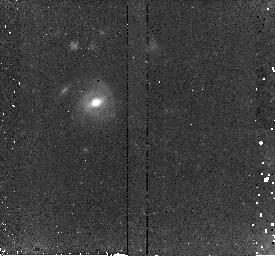
Target: SN150I-FIXED. Instrument: NICMOS/NIC2. Filter: F160W. Exposure: 45 min. Observation ID: n8wqi6030

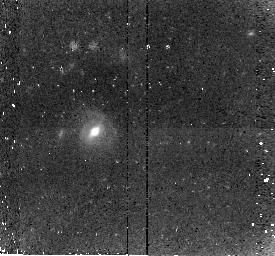
Target: SN150I-FIXEDA. Instrument: NICMOS/NIC2. Filter: F160W. Exposure: 45 min. Observation ID: n8wqir030

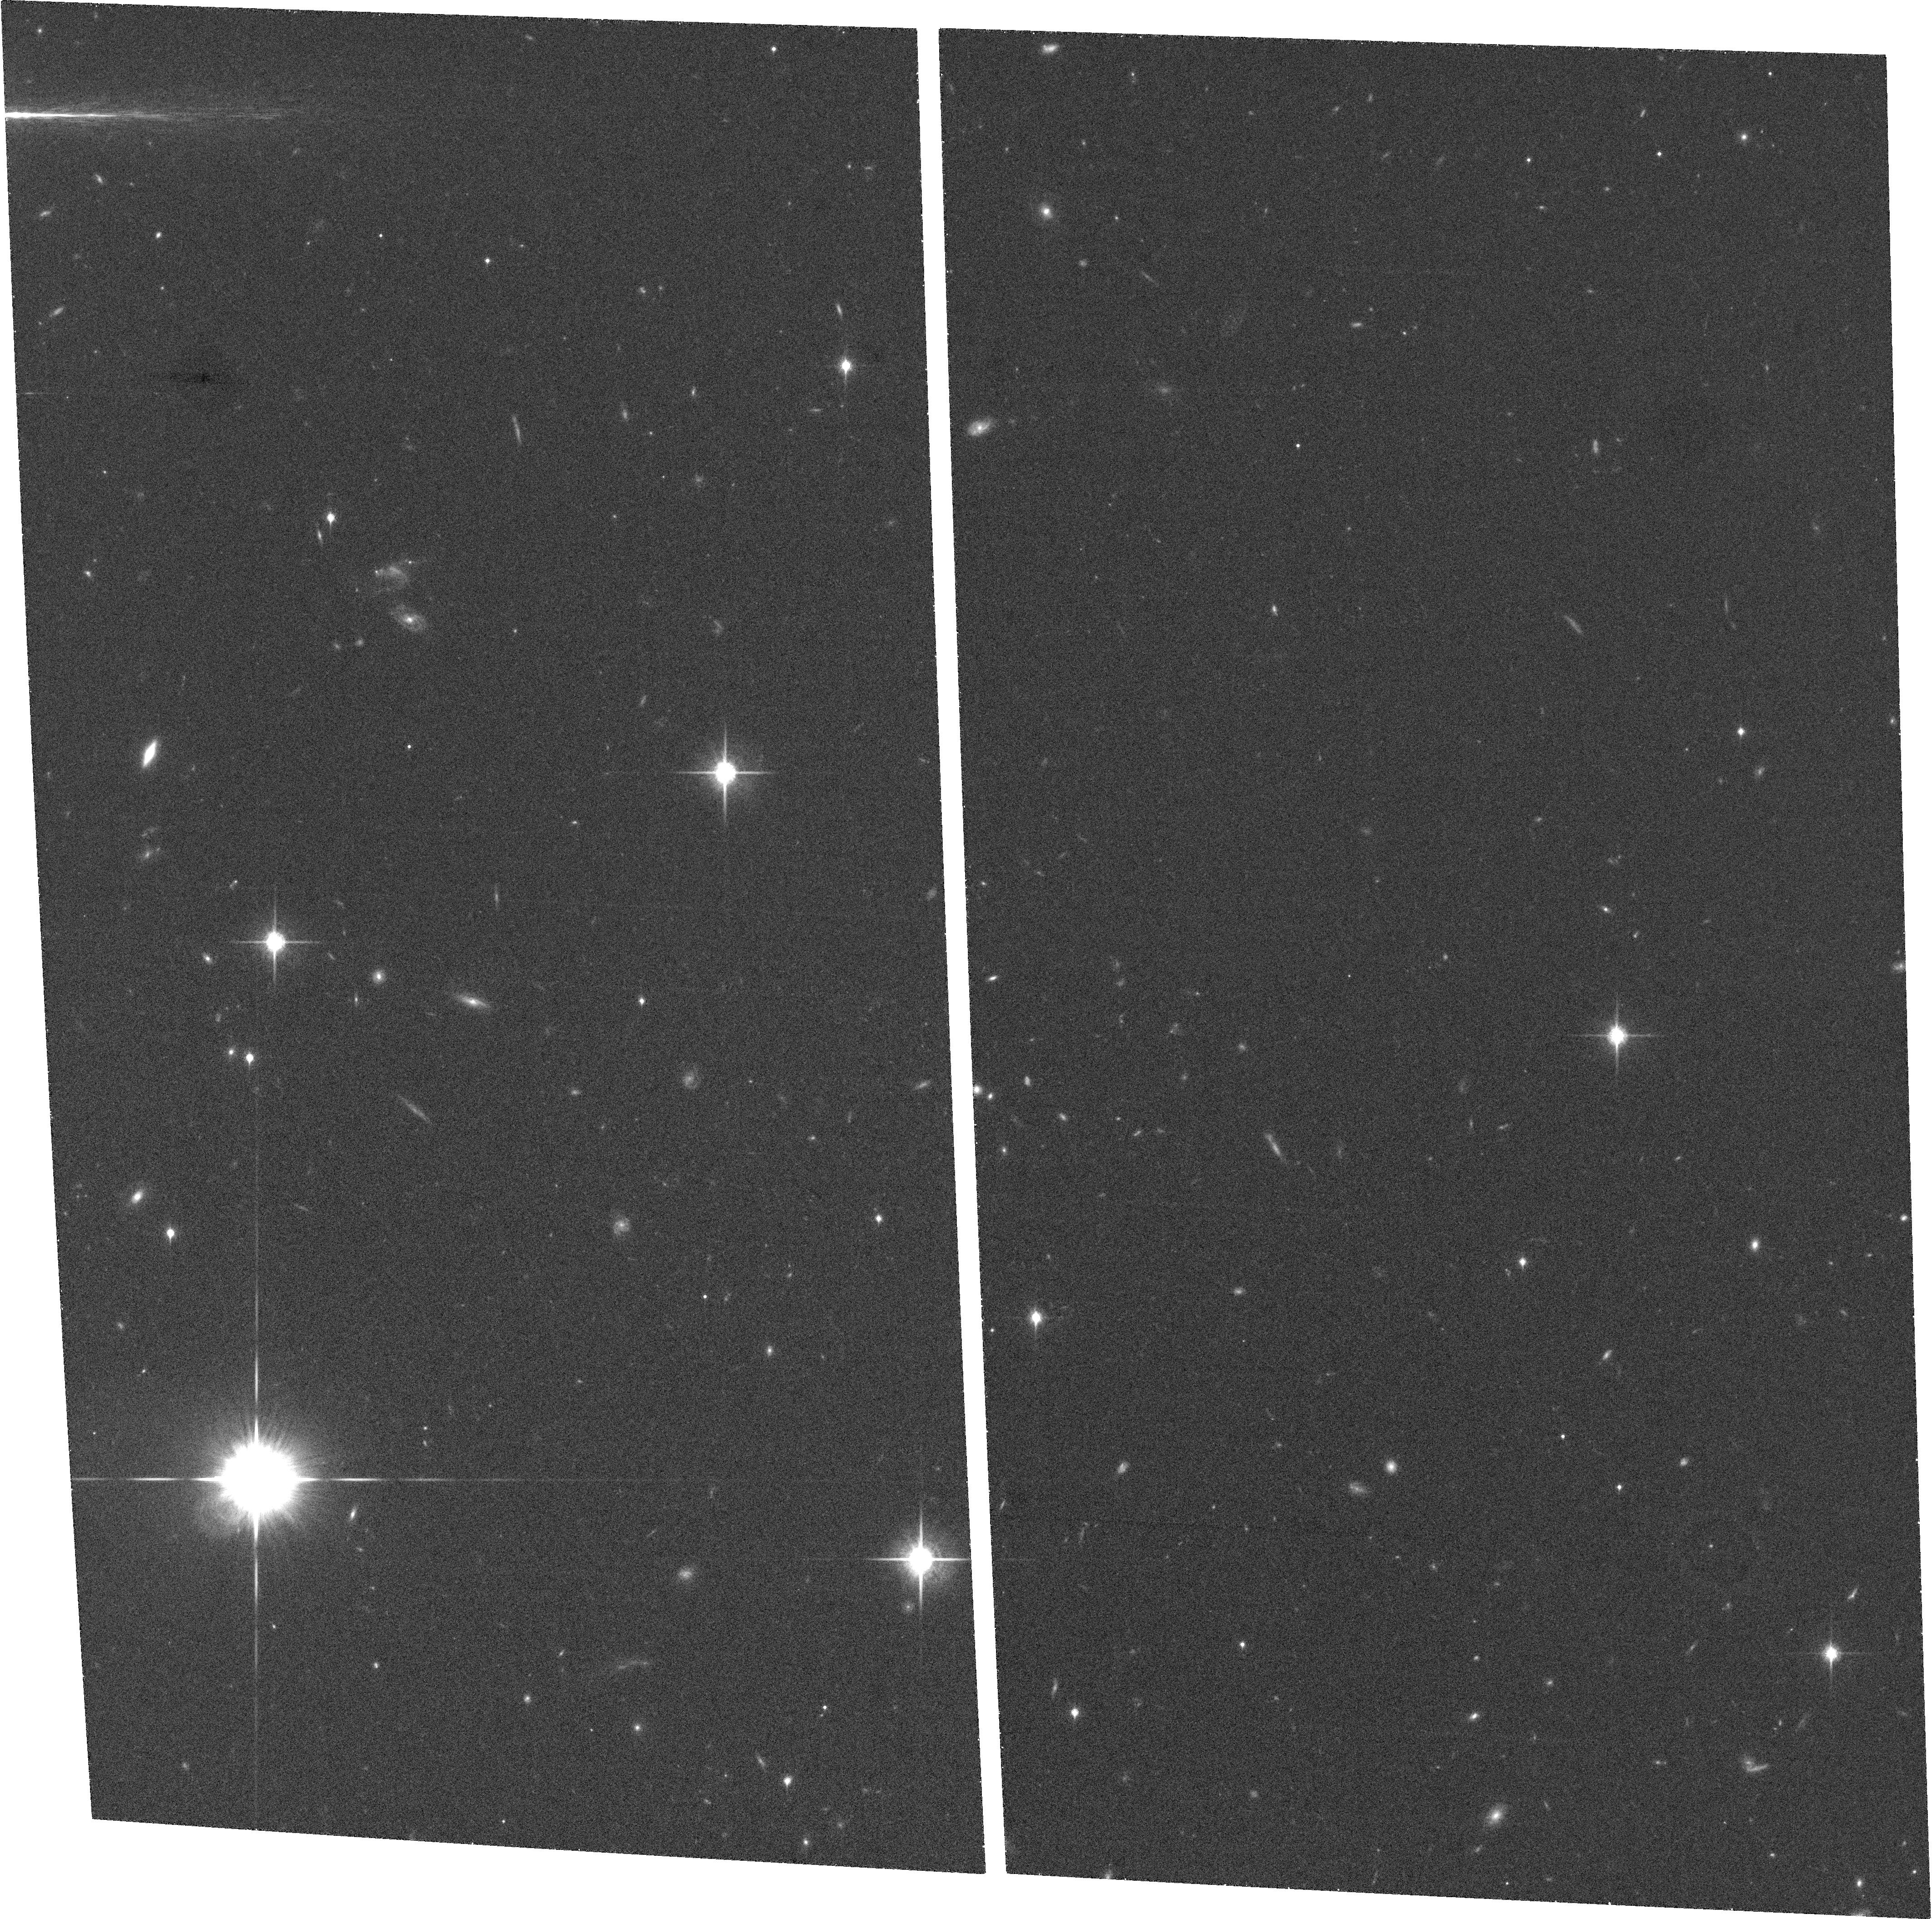
Target: HDF-NORTH-GOODS-TILE-TILT-13. Instrument: ACS/WFC. Filter: F850LP. Exposure: 27 min. Observation ID: hst_9727_53_acs_wfc_f850lp_j8wq53

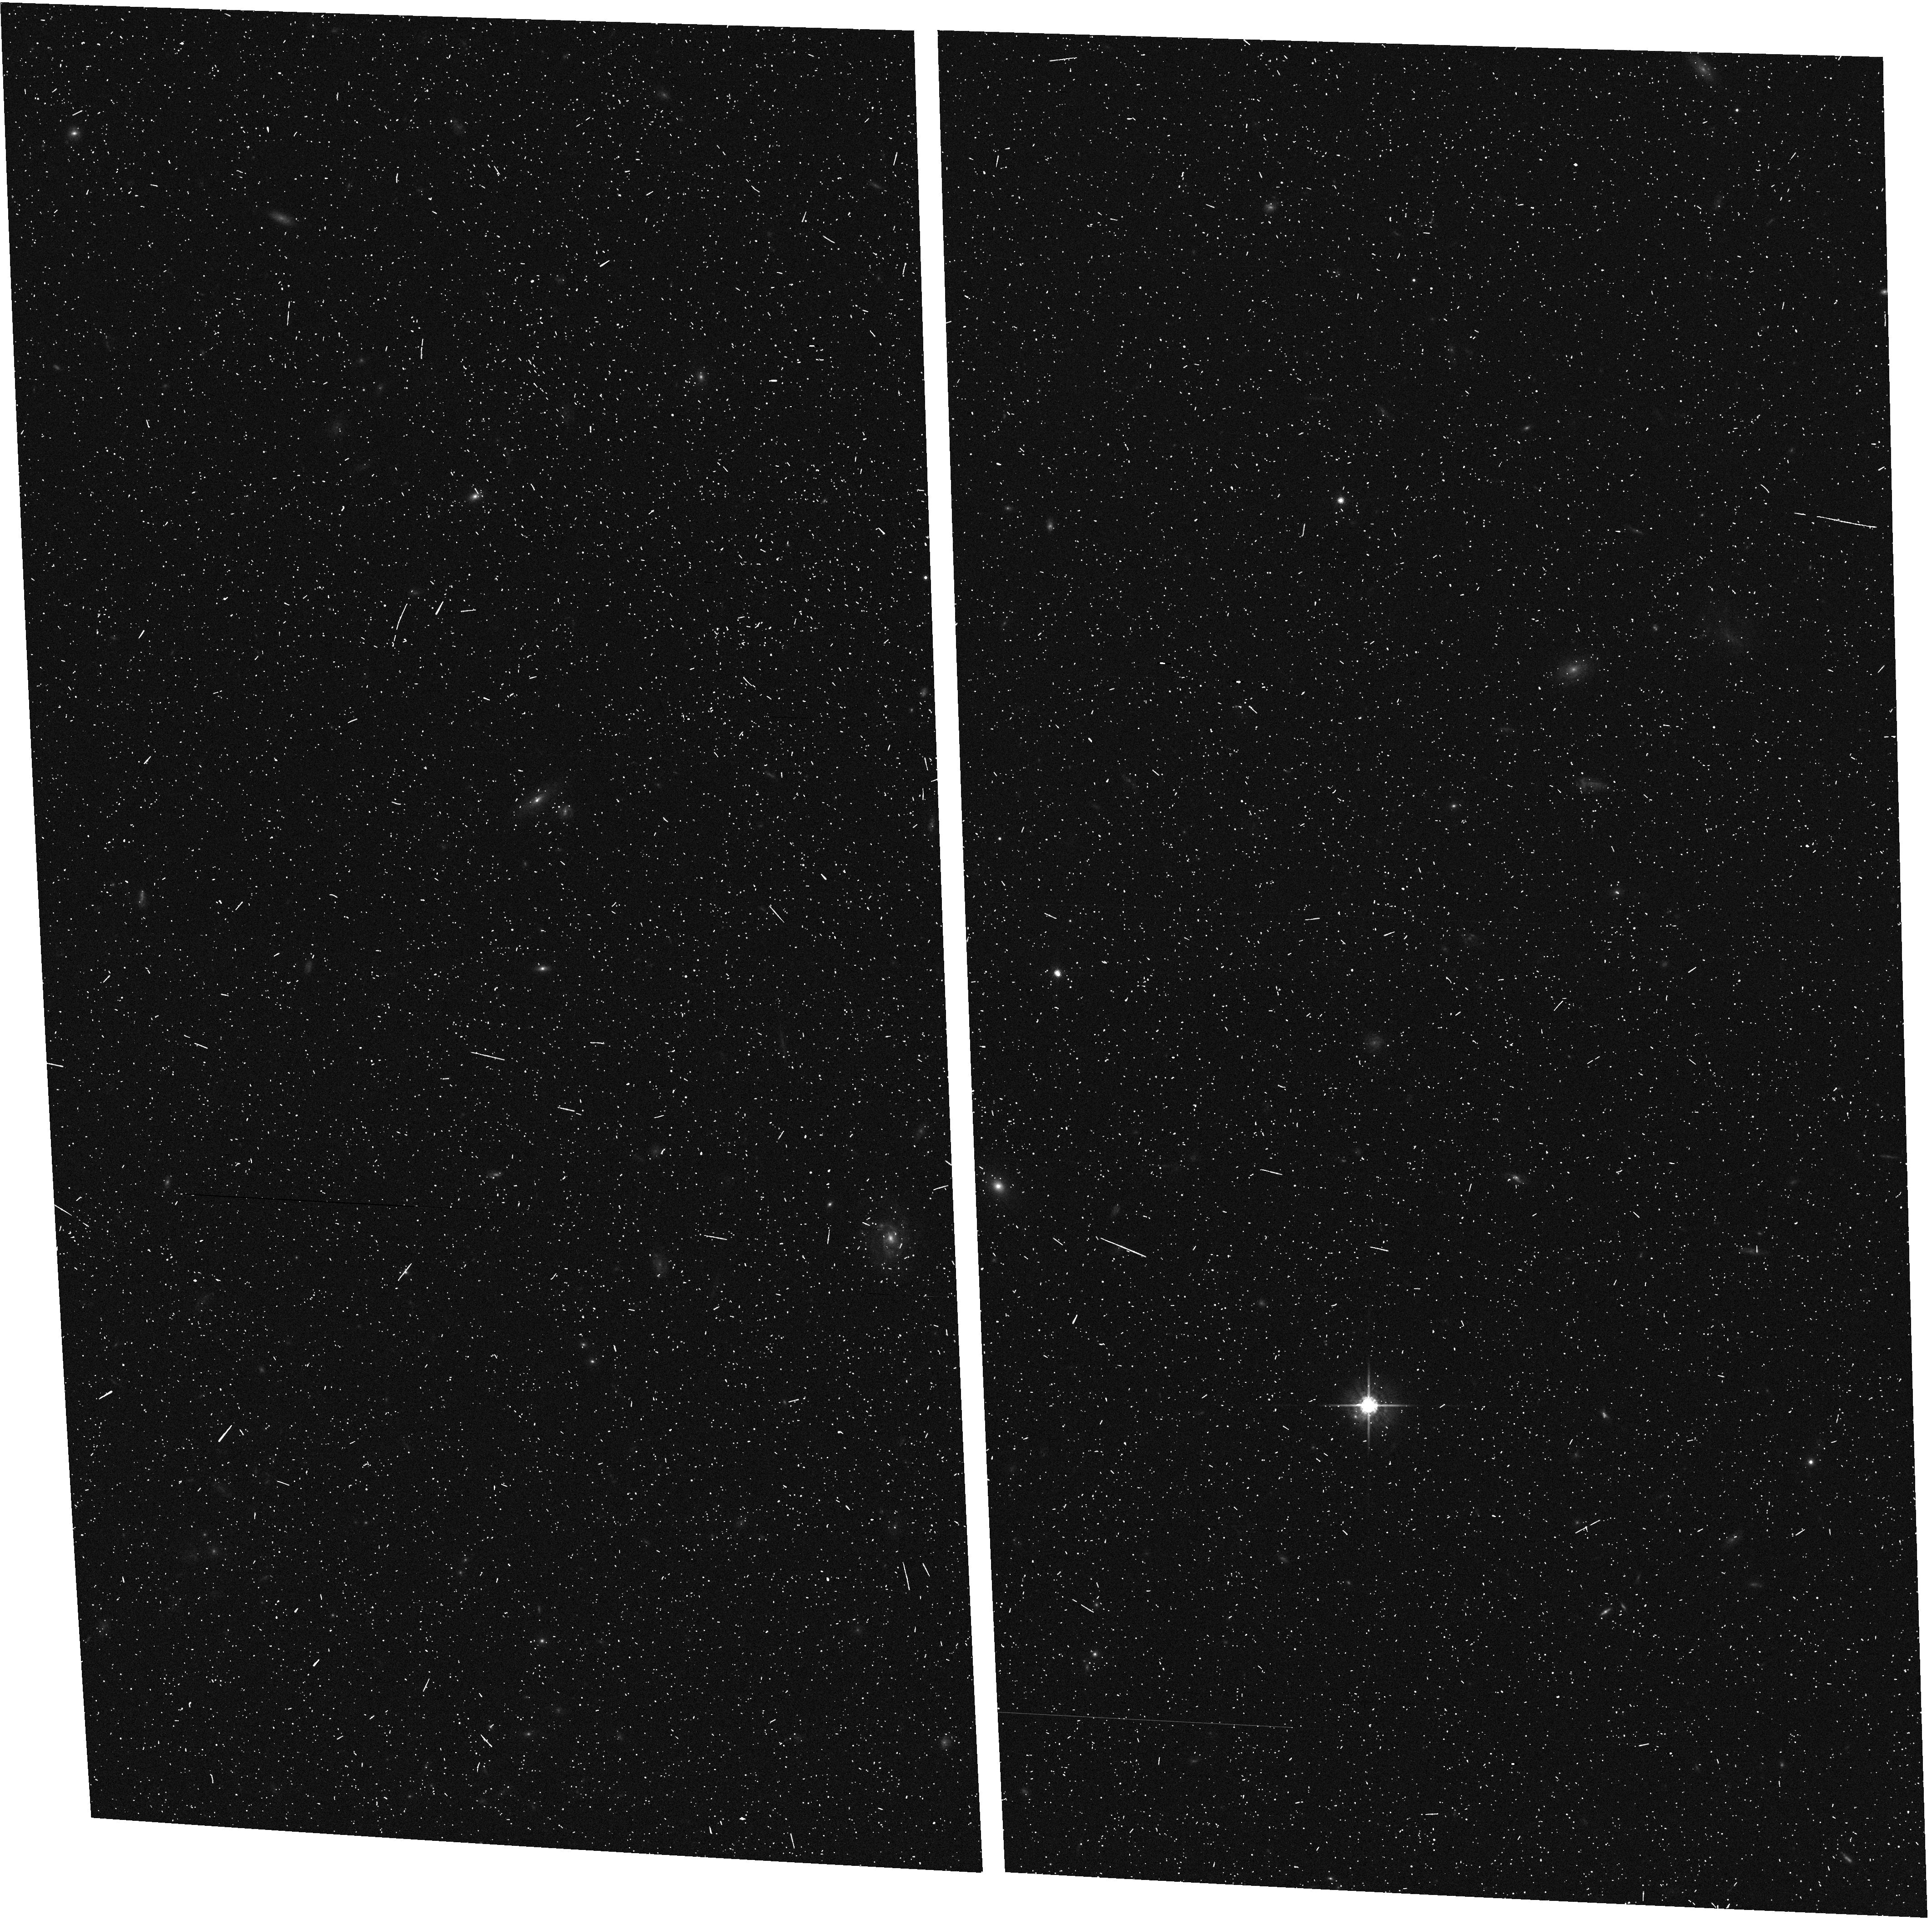
Target: HDF-NORTH-GOODS-TILE-TILT-11. Instrument: ACS/WFC. Filter: F775W. Exposure: 7 min. Observation ID: hst_9727_51_acs_wfc_f775w_j8wq51

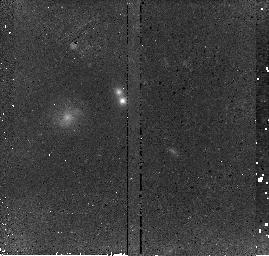
Target: SUF02-060. Instrument: NICMOS/NIC2. Filter: F110W. Exposure: 43 min. Observation ID: n8wqk1010

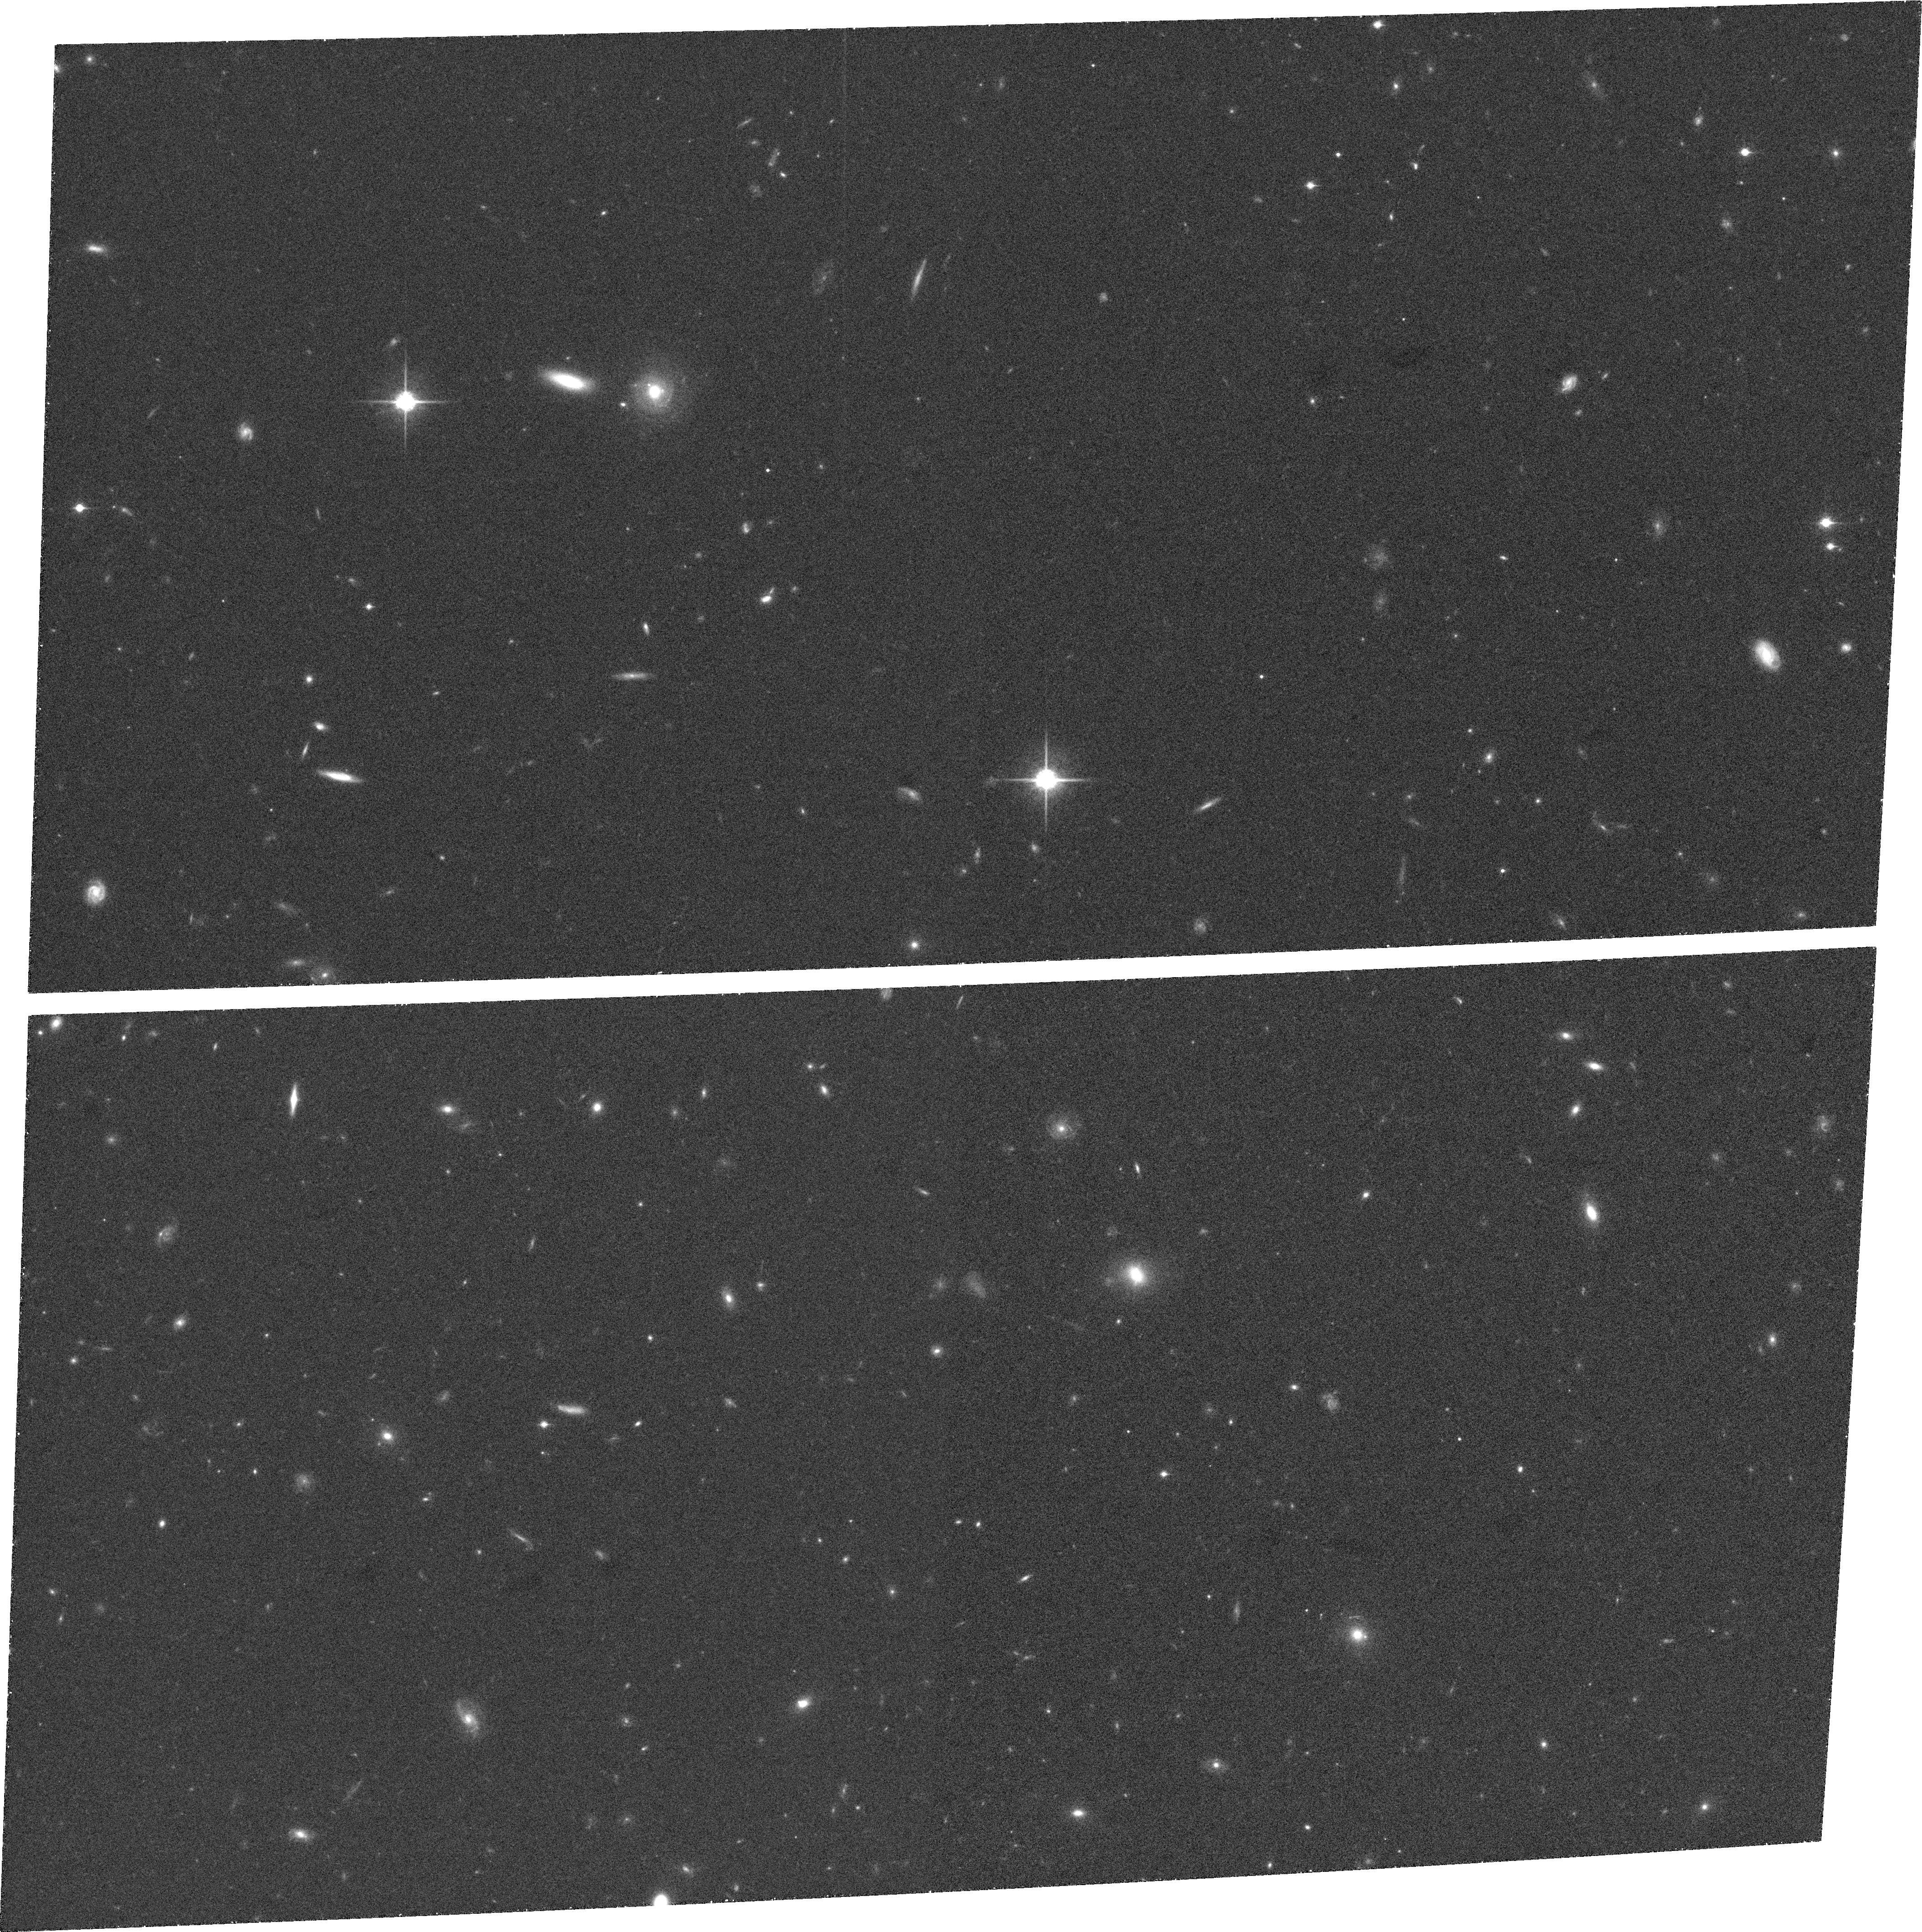
Target: HDF-NORTH-GOODS-TILE-TILT-10. Instrument: ACS/WFC. Filter: F850LP. Exposure: 27 min. Observation ID: hst_9727_30_acs_wfc_f850lp_j8wq30

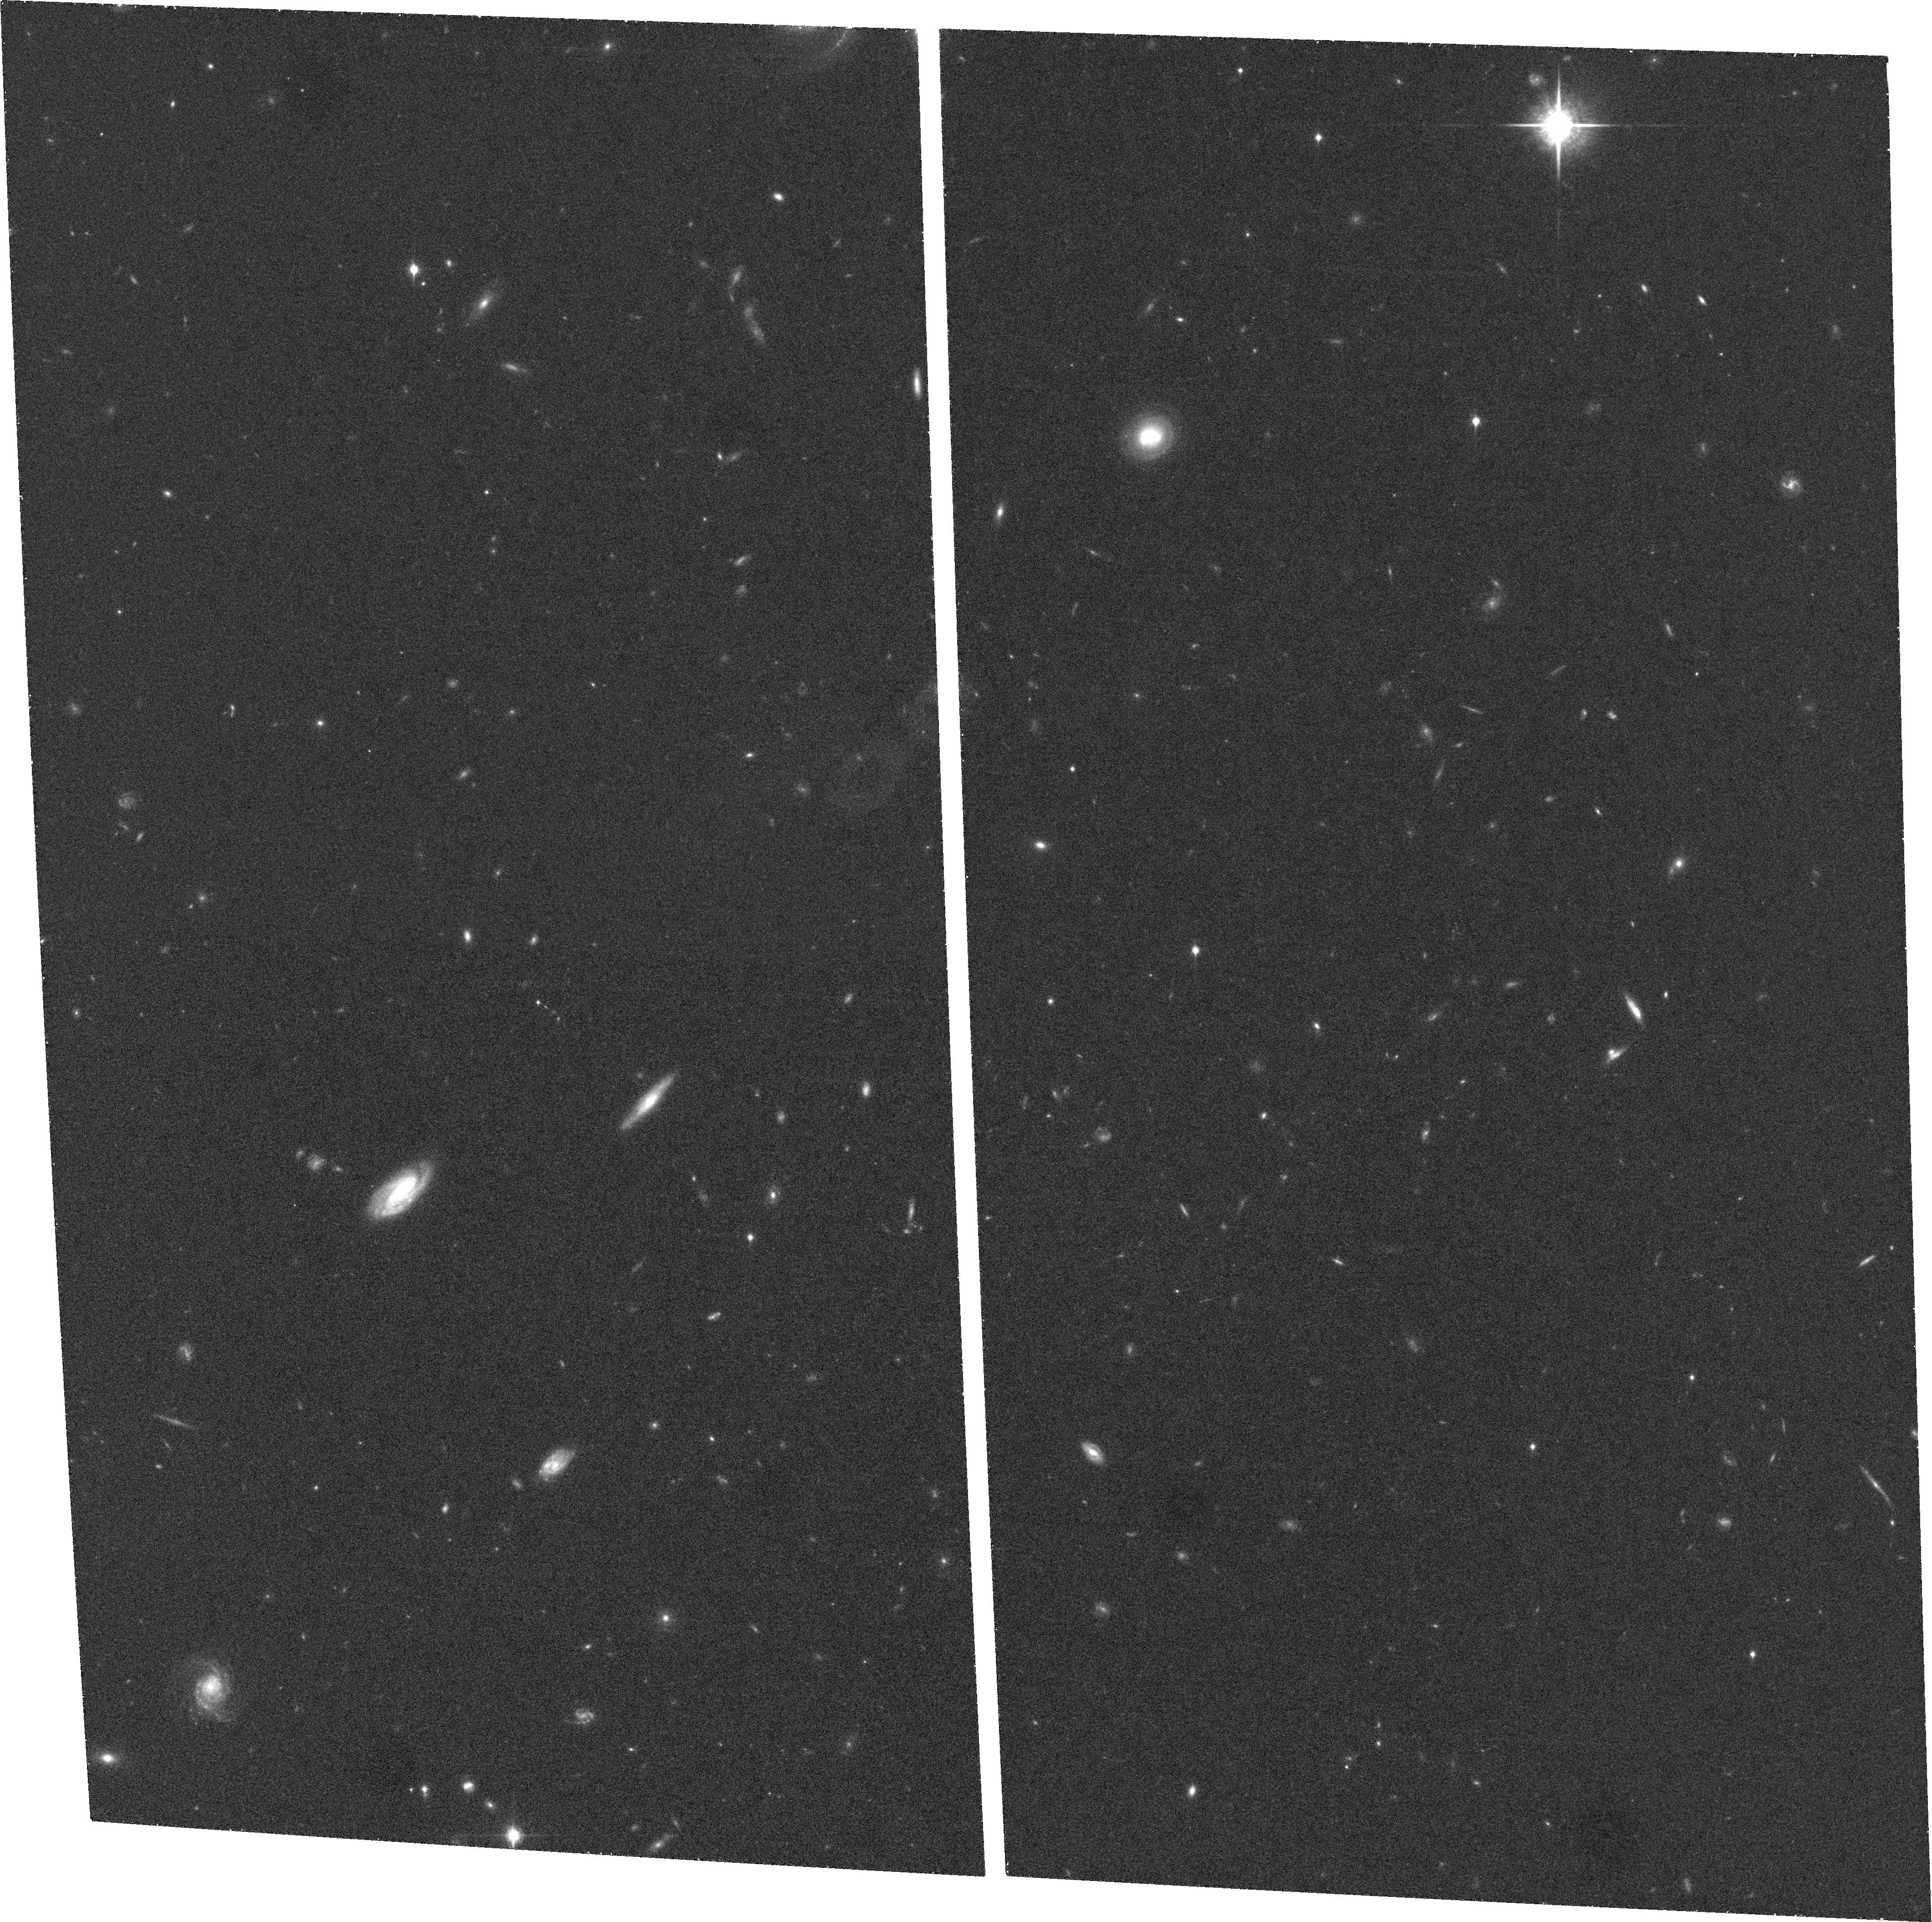
Target: HDF-NORTH-GOODS-TILE-TILT-6. Instrument: ACS/WFC. Filter: F850LP. Exposure: 27 min. Observation ID: hst_9727_46_acs_wfc_f850lp_j8wq46

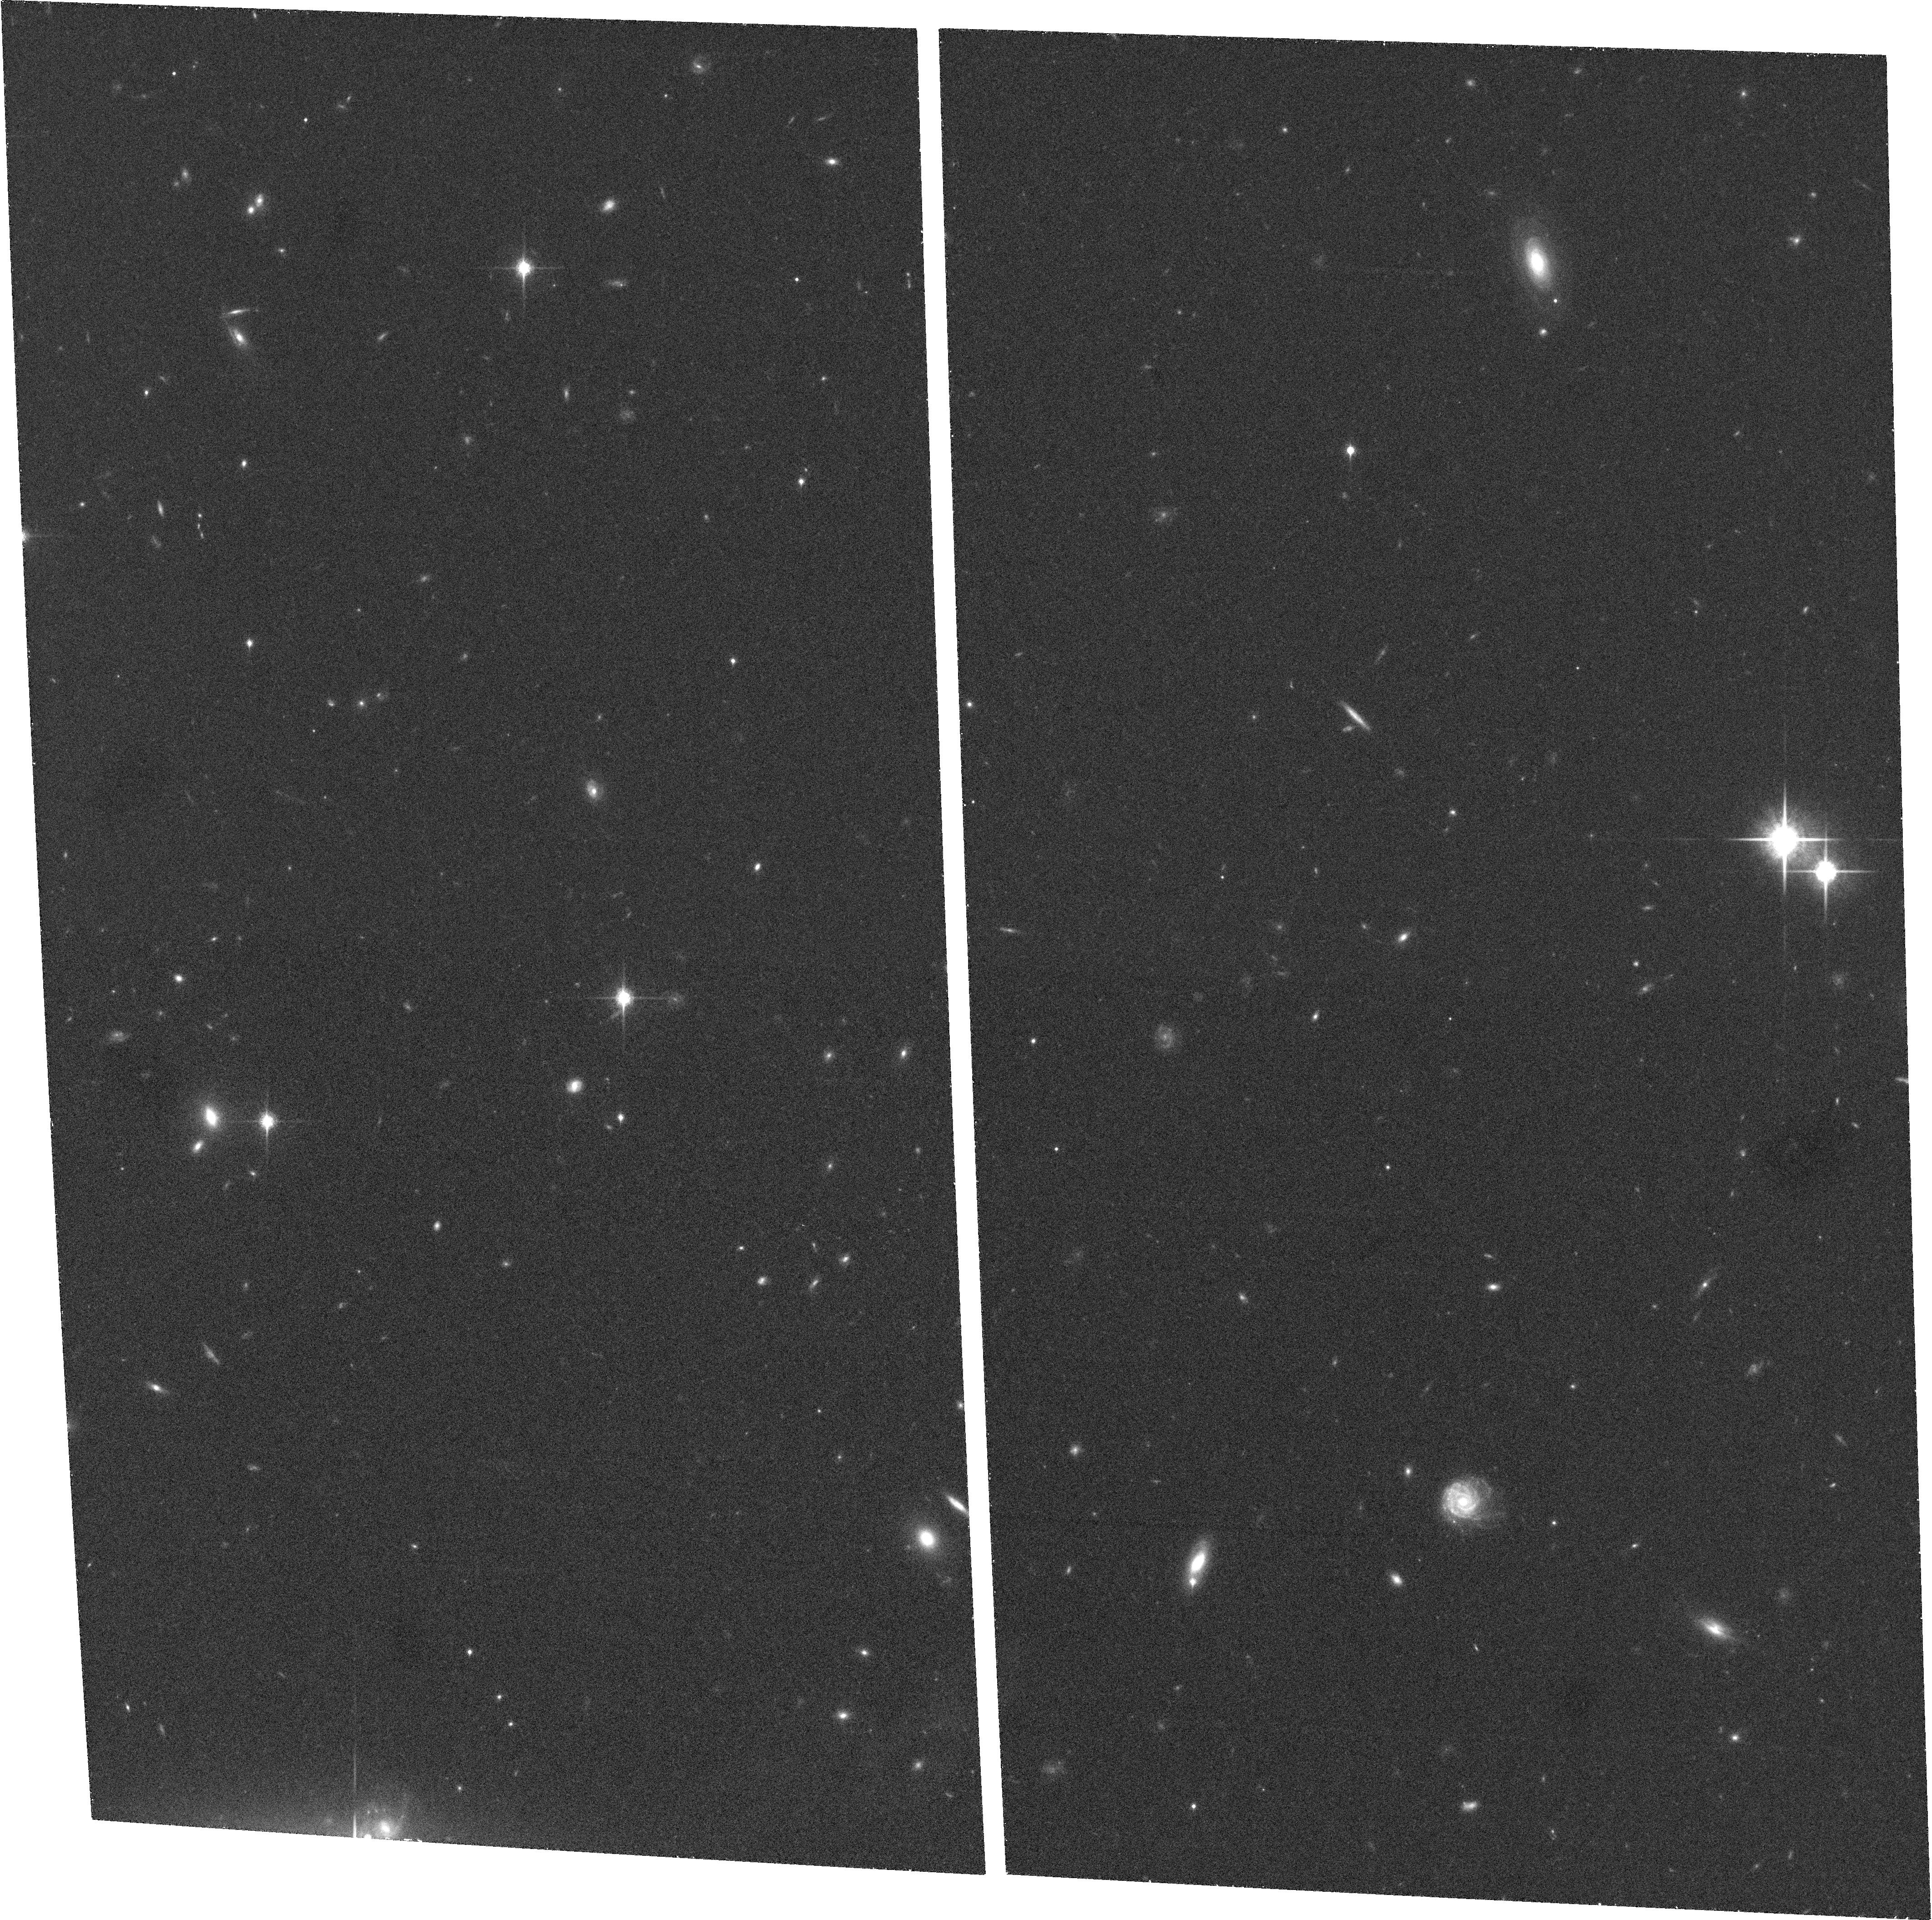
Target: HDF-NORTH-GOODS-TILE-TILT-16. Instrument: ACS/WFC. Filter: F850LP. Exposure: 27 min. Observation ID: hst_9727_56_acs_wfc_f850lp_j8wq56

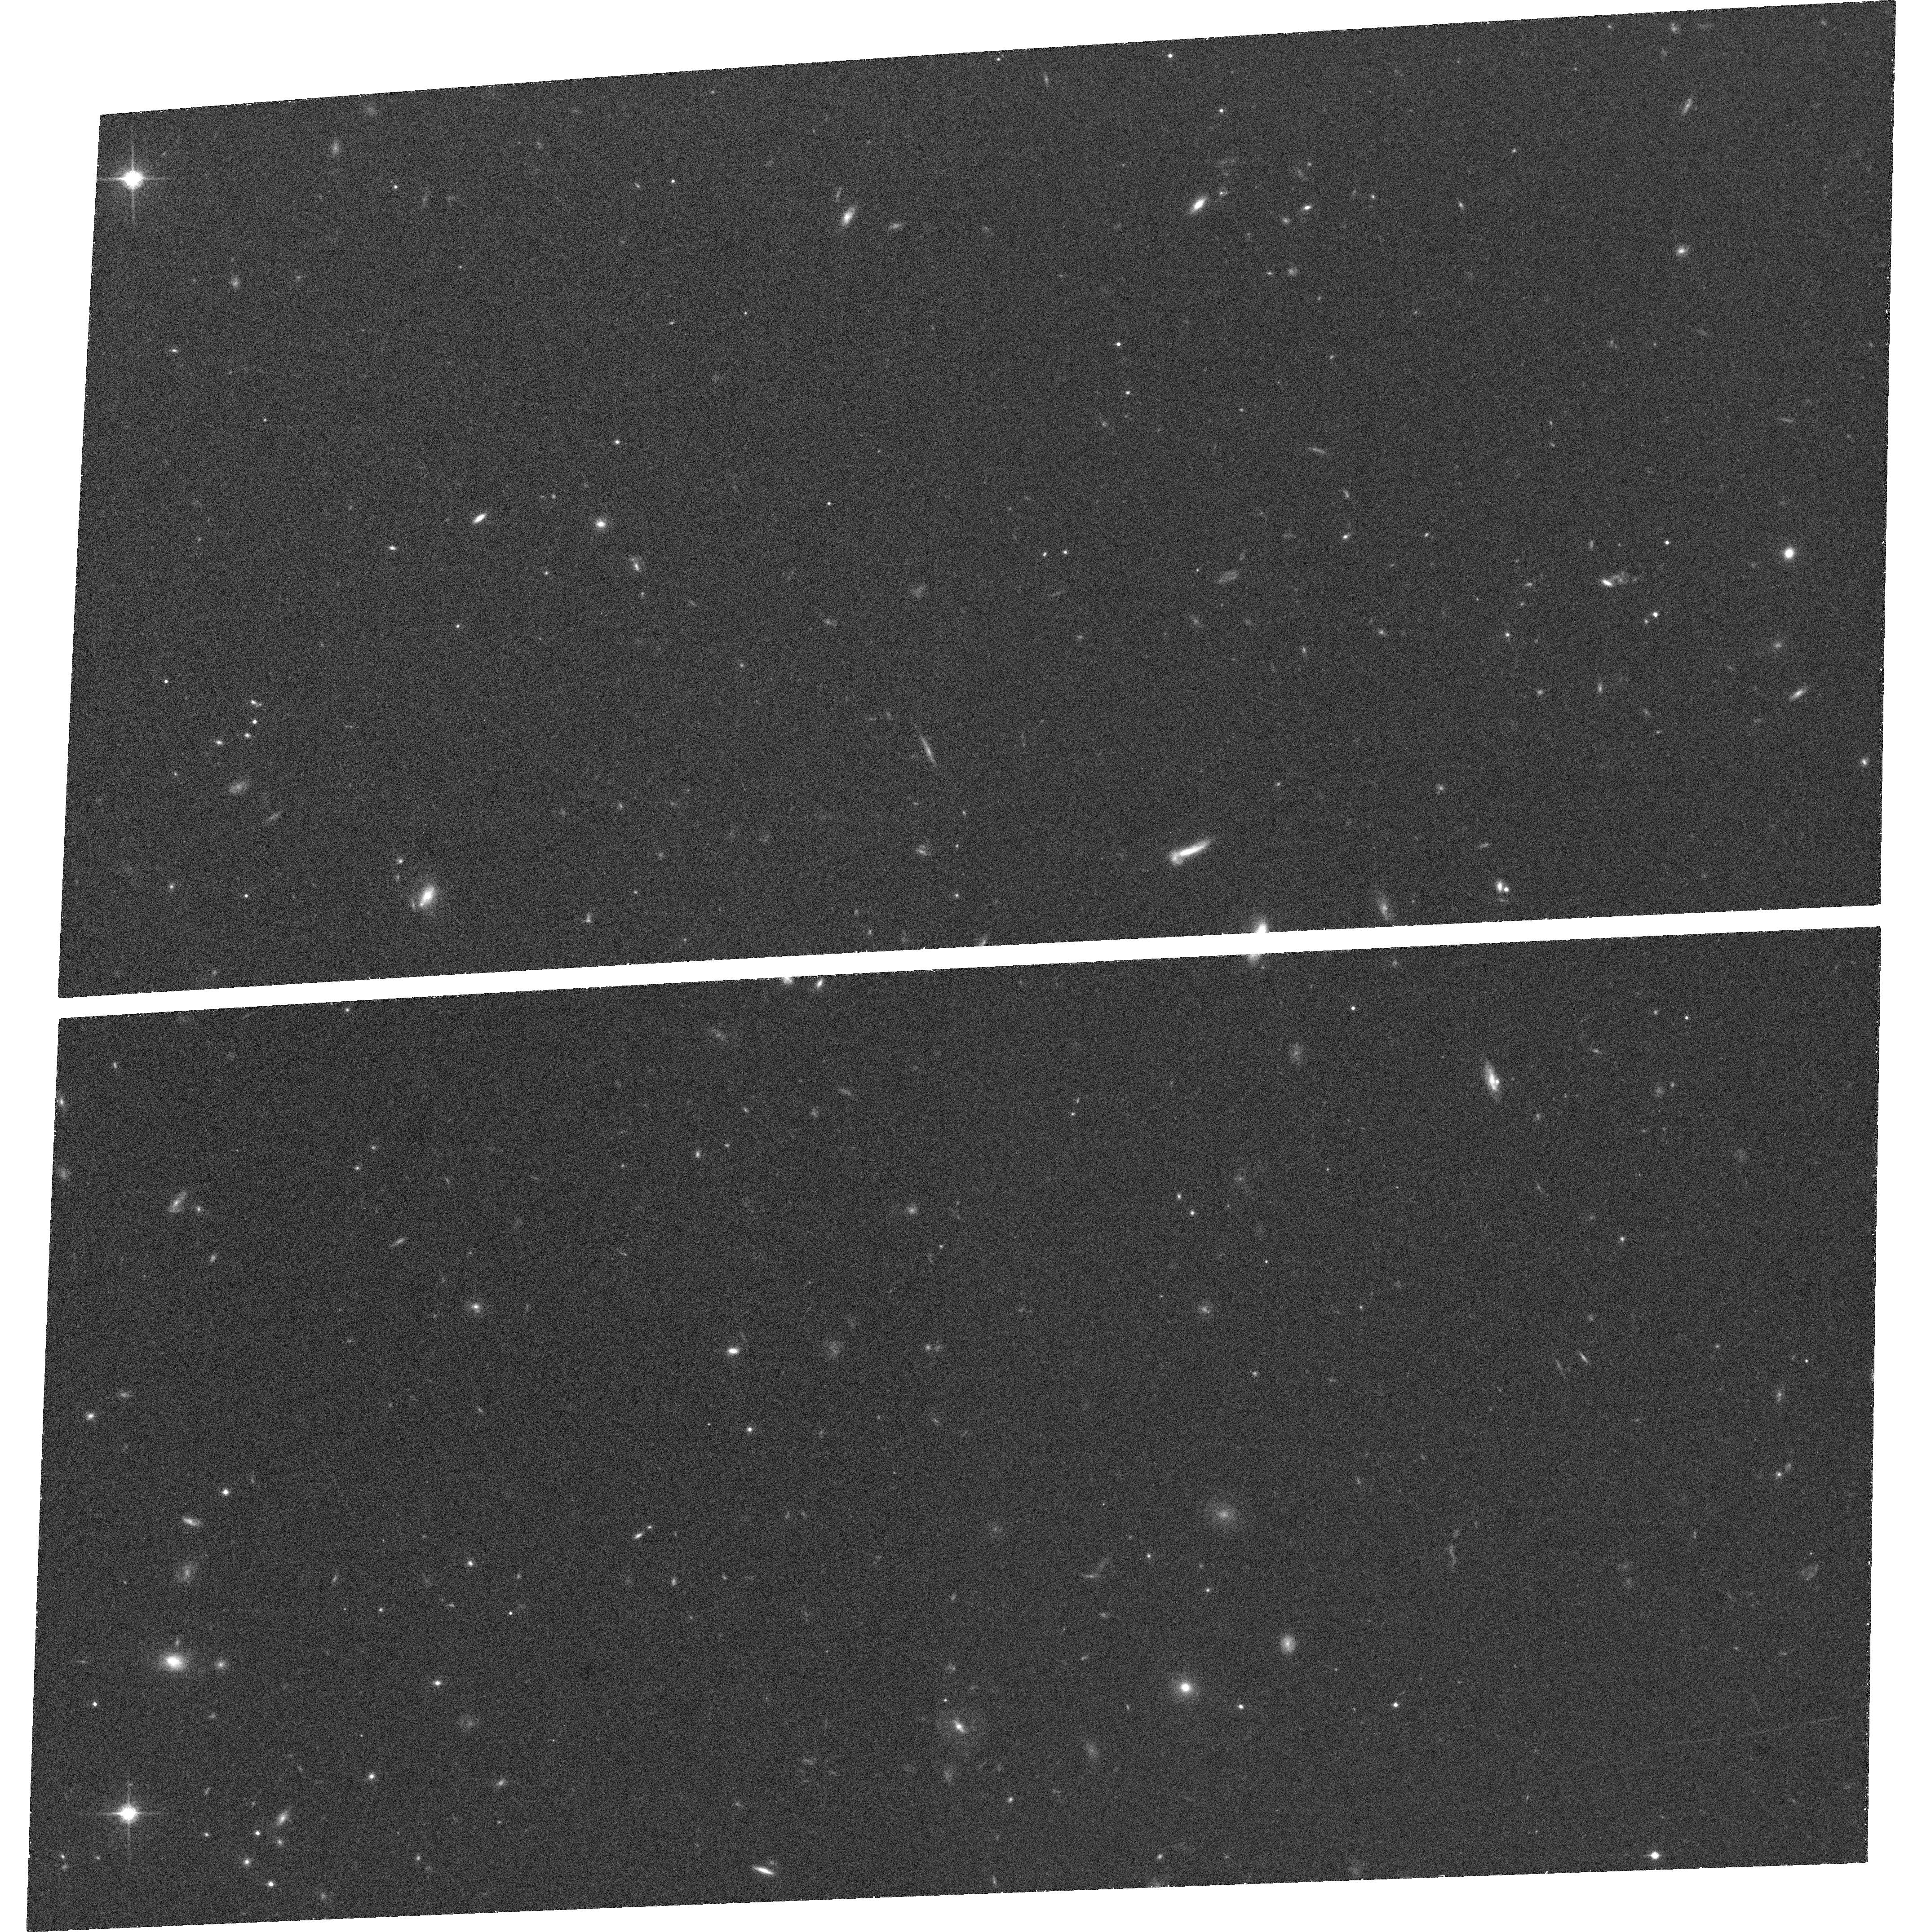
Target: SUF02-012. Instrument: ACS/WFC. Filter: F850LP. Exposure: 33 min. Observation ID: hst_9727_90_acs_wfc_f850lp_j8wq90

Exploration of the SN Ia Hubble Diagram at z > 1.2 (PI: Perlmutter, Saul)

In the spirit of a Treasury proposal, we propose to organize, and deliver to the astronomical community, non-proprietary follow-up observations of ~10 Type Ia supernovae at 1<z<1.7 that are expected to be discovered in a Cycle 12 Treasury proposal. Together with the currently available sample, this would provide a Hubble diagram with over 20 SNe Ia in this redshift range, where it is possible to test the current cosmological model in the epoch of deceleration: If z ~ 0.5 SNe Ia are fainter due to evolution rather than an accelerating expansion, they should continue to get fainter at even higher redshifts. This size sample will show trends and outliers, and permit a more rigorous treatment of the asymmetric amplification distribution from gravitational lensing. This is a key redshift range for the studies of dark energy that will be done with future surveys (and future instruments now being designed); this dataset will lay the ground-work for these studies by establishing the simple properties of the supernovae in this redshift range, including magnitudes, colors, and timescales. If considered more appropriate, this proposal could be treated as a part of a Treasury or Director's Discretionary program, since the data would be available to everybody immediately, and we would welcome others who would want to work with us on it.